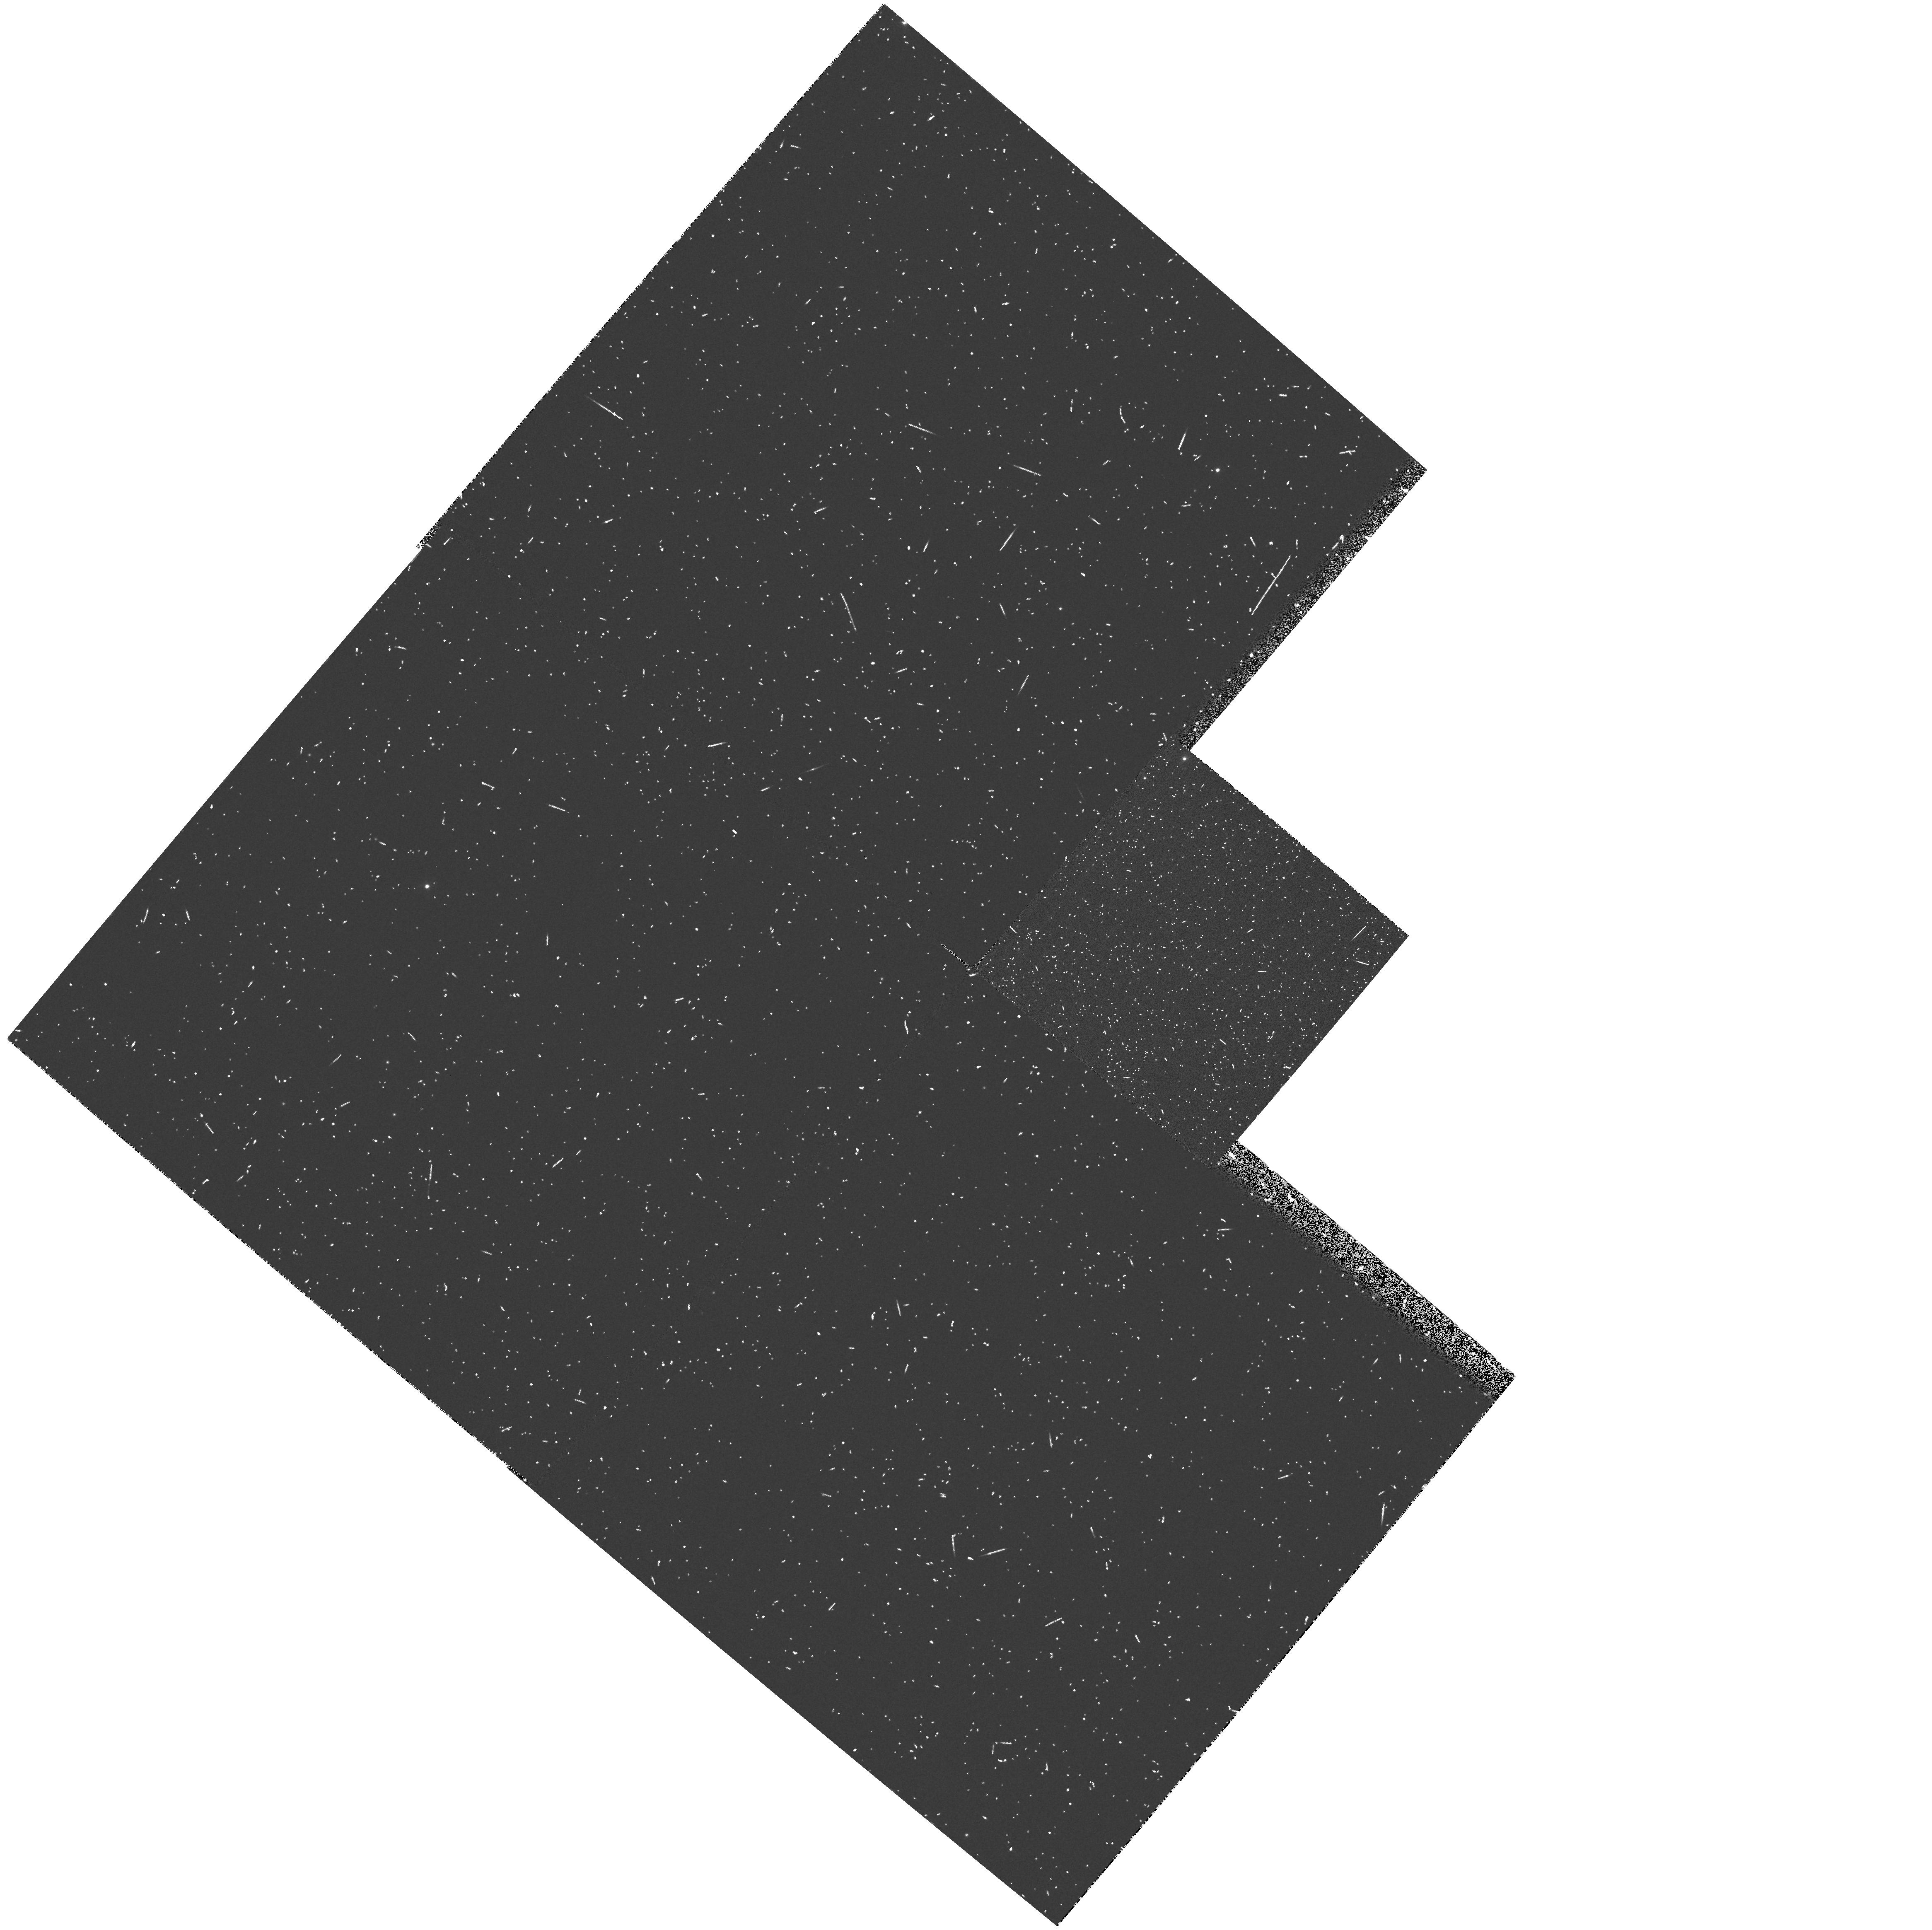
Target: NGC6822-PAR2. Instrument: WFPC2/PC. Filter: F336W. Exposure: 6 min. Observation ID: hst_6567_02_wfpc2_pc_f336w_u38602

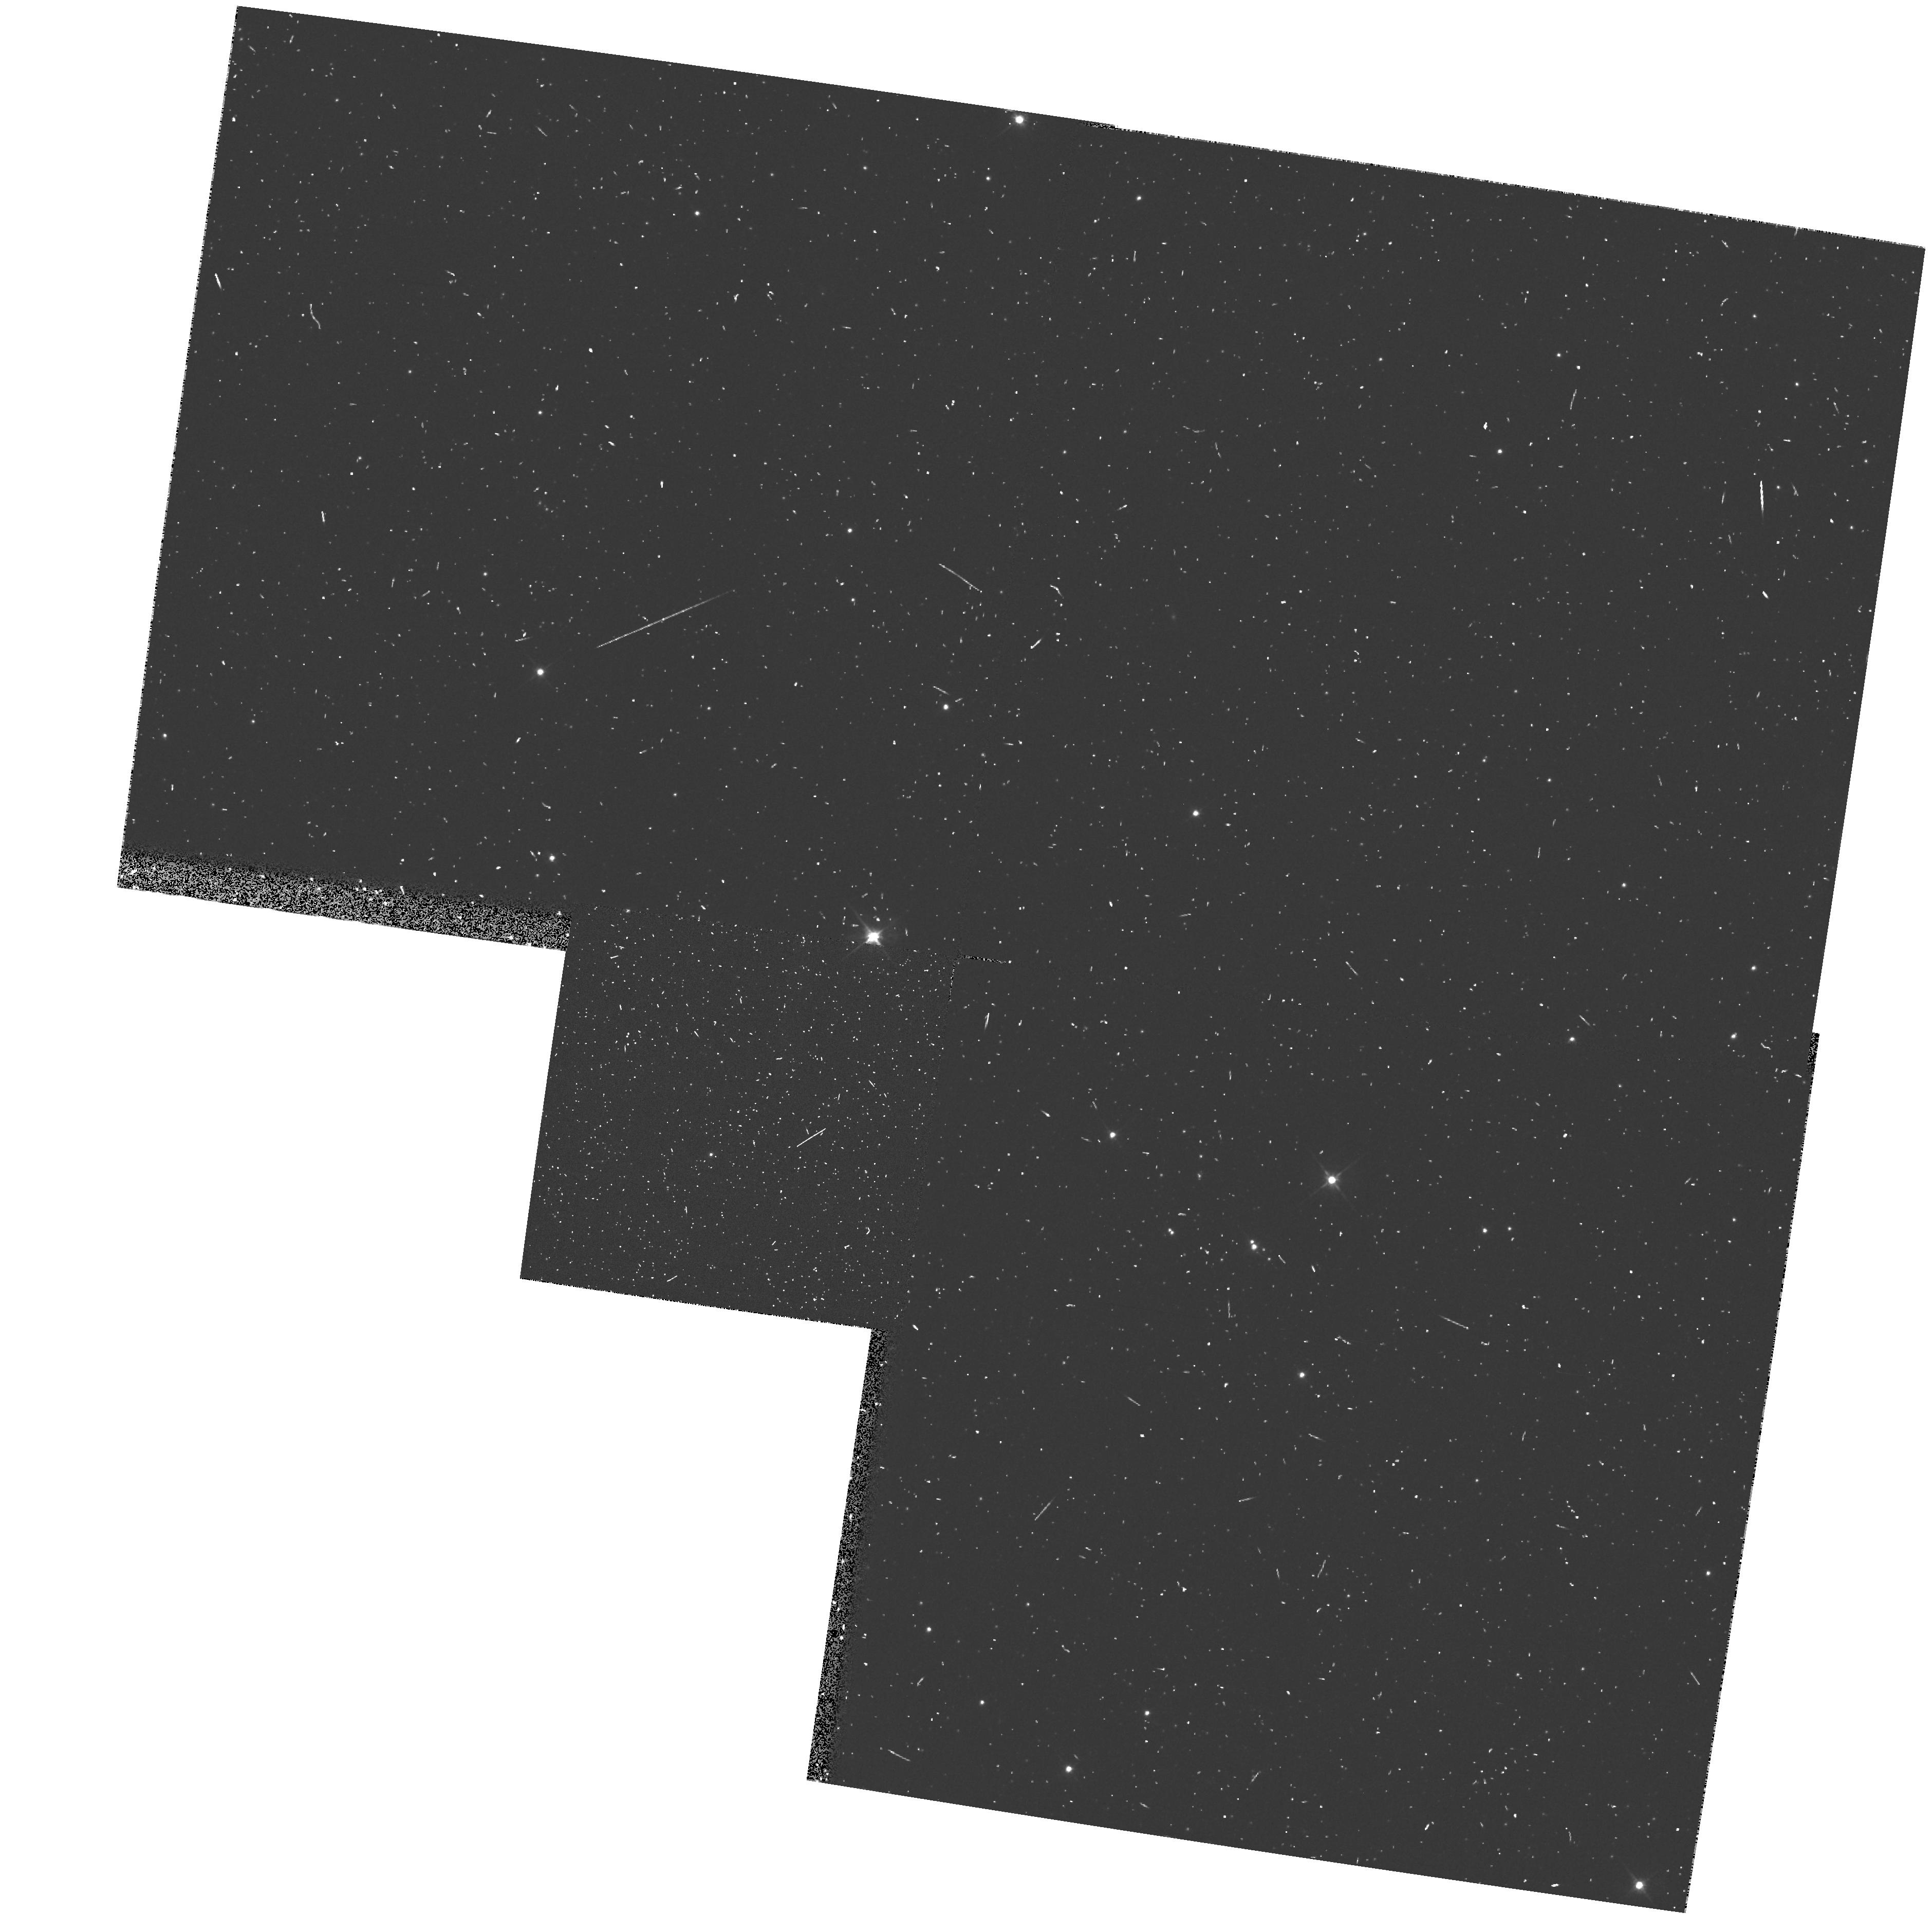
Target: NGC6822-PAR5. Instrument: WFPC2/PC. Filter: F555W. Exposure: 5 min. Observation ID: hst_6567_05_wfpc2_pc_f555w_u38605

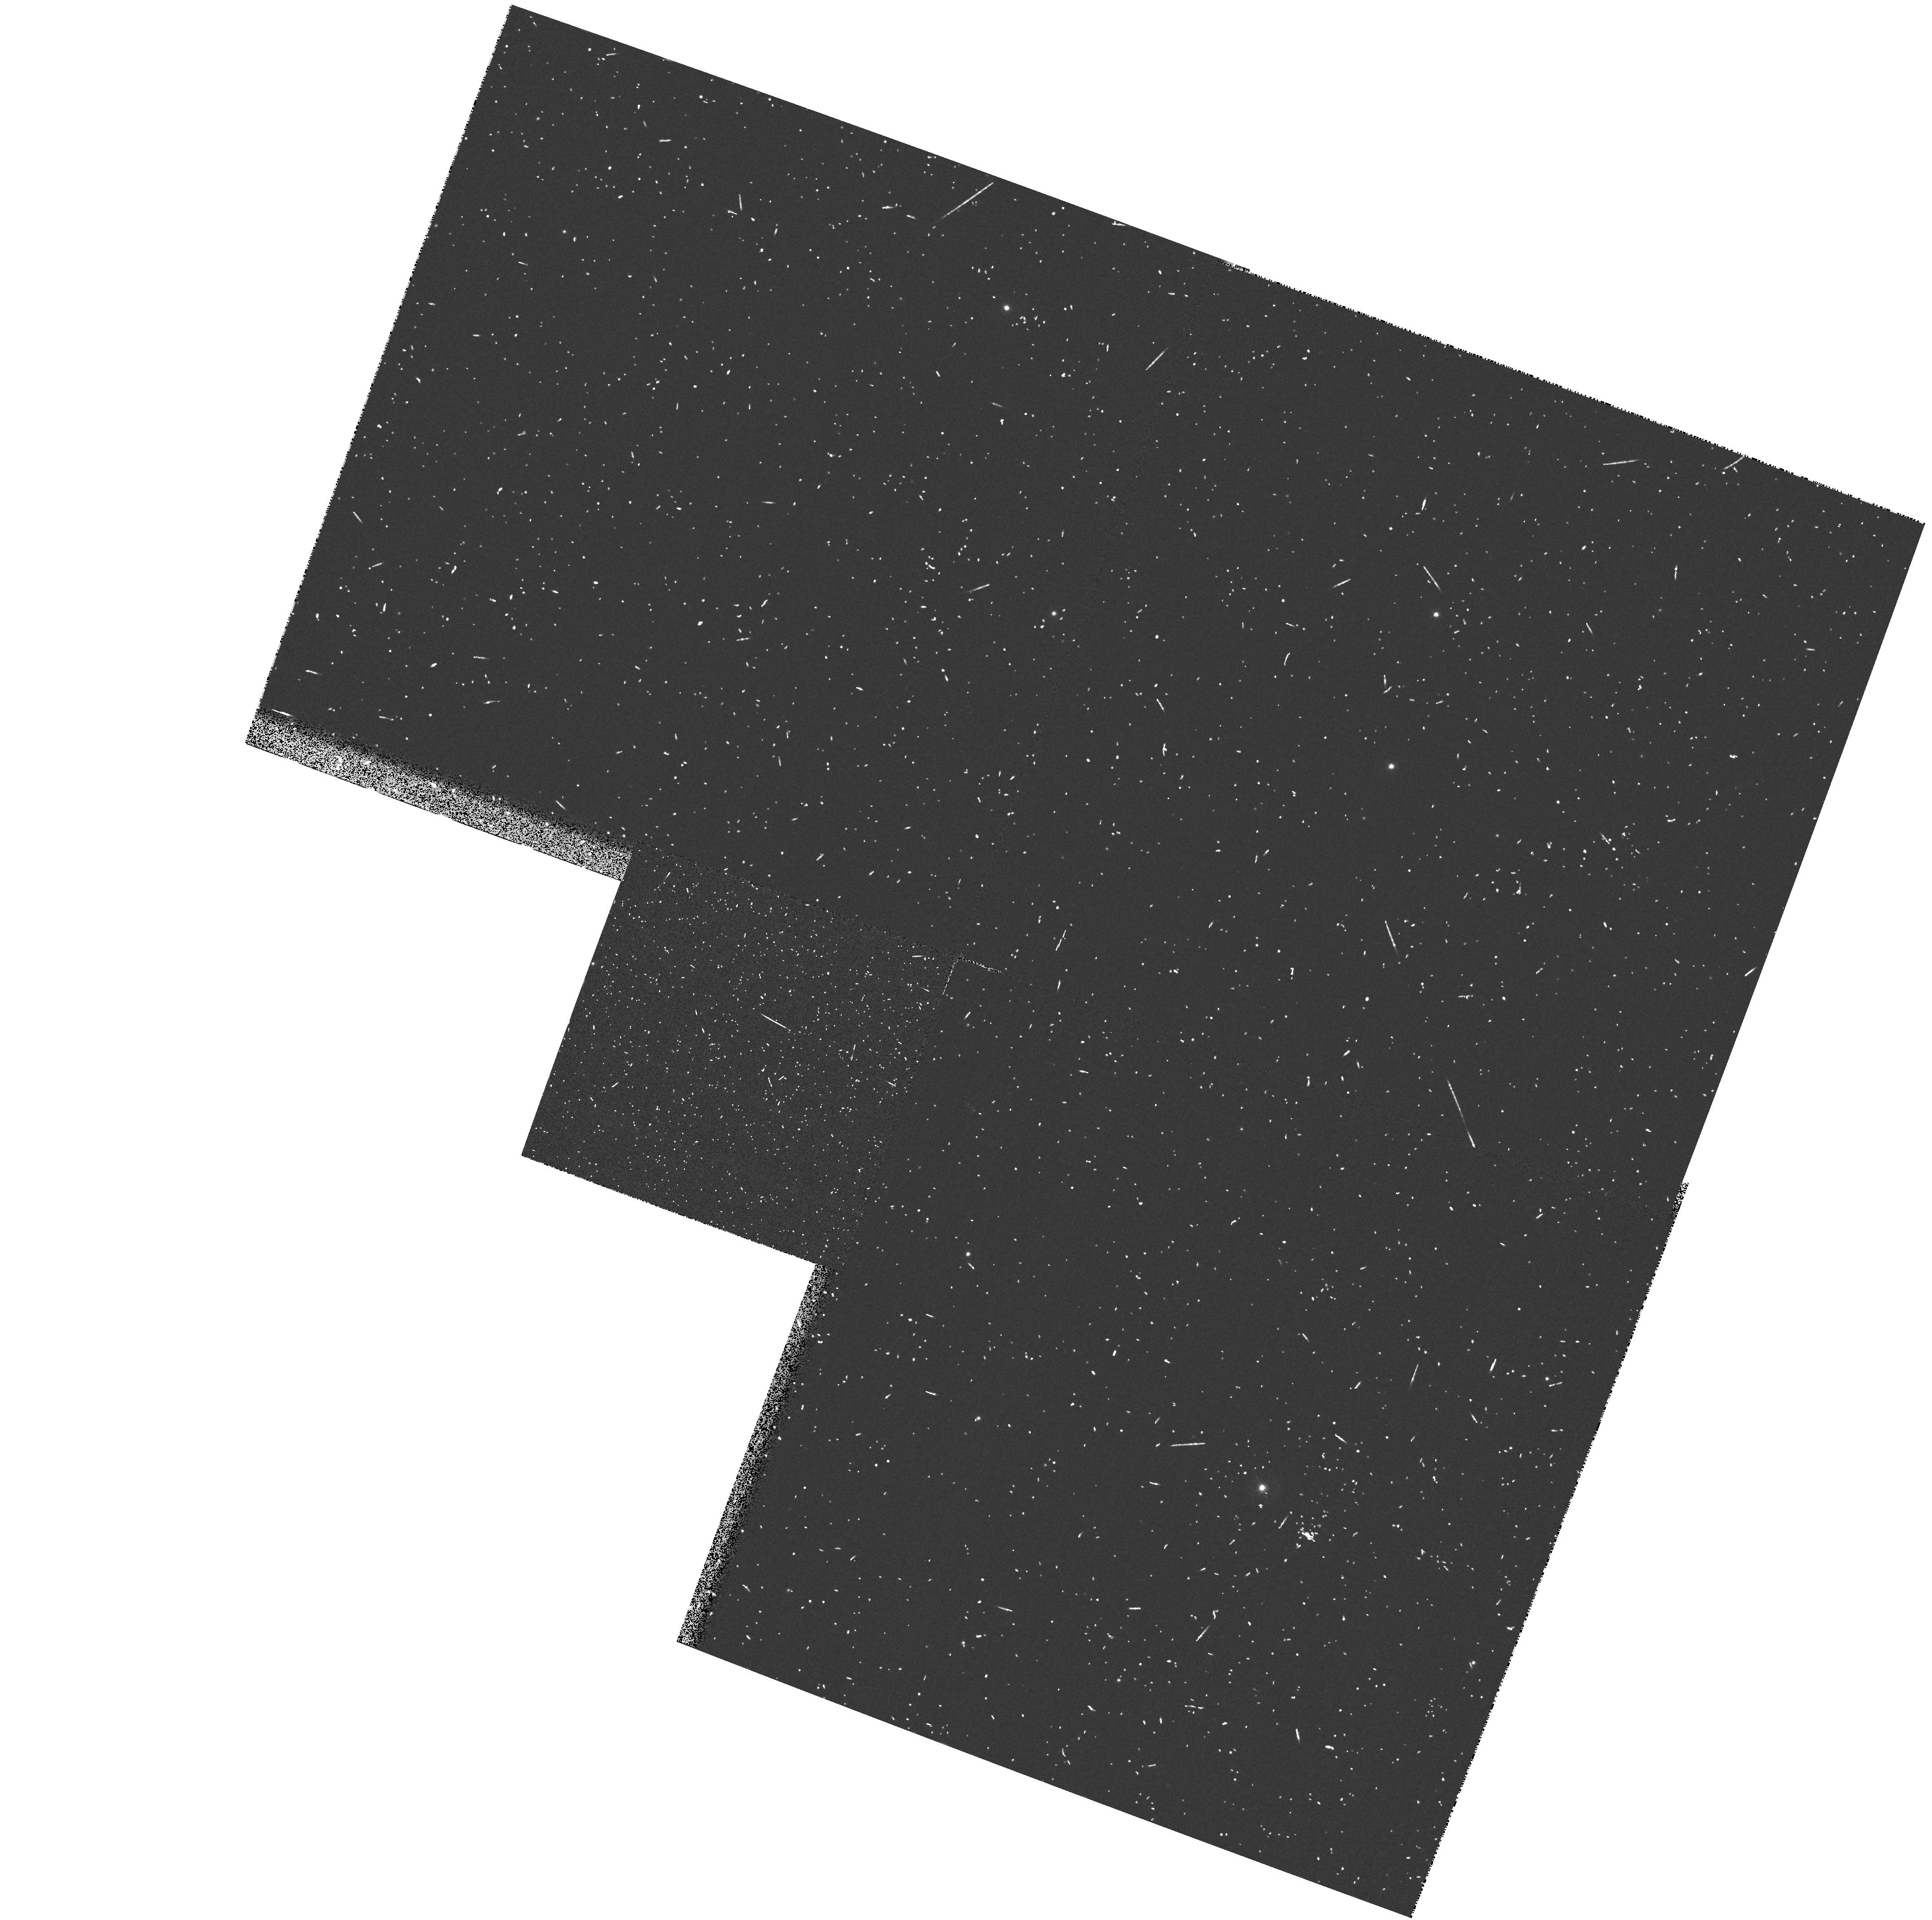
Target: NGC6822-PAR3. Instrument: WFPC2/PC. Filter: F439W. Exposure: 6 min. Observation ID: hst_6567_03_wfpc2_pc_f439w_u38603

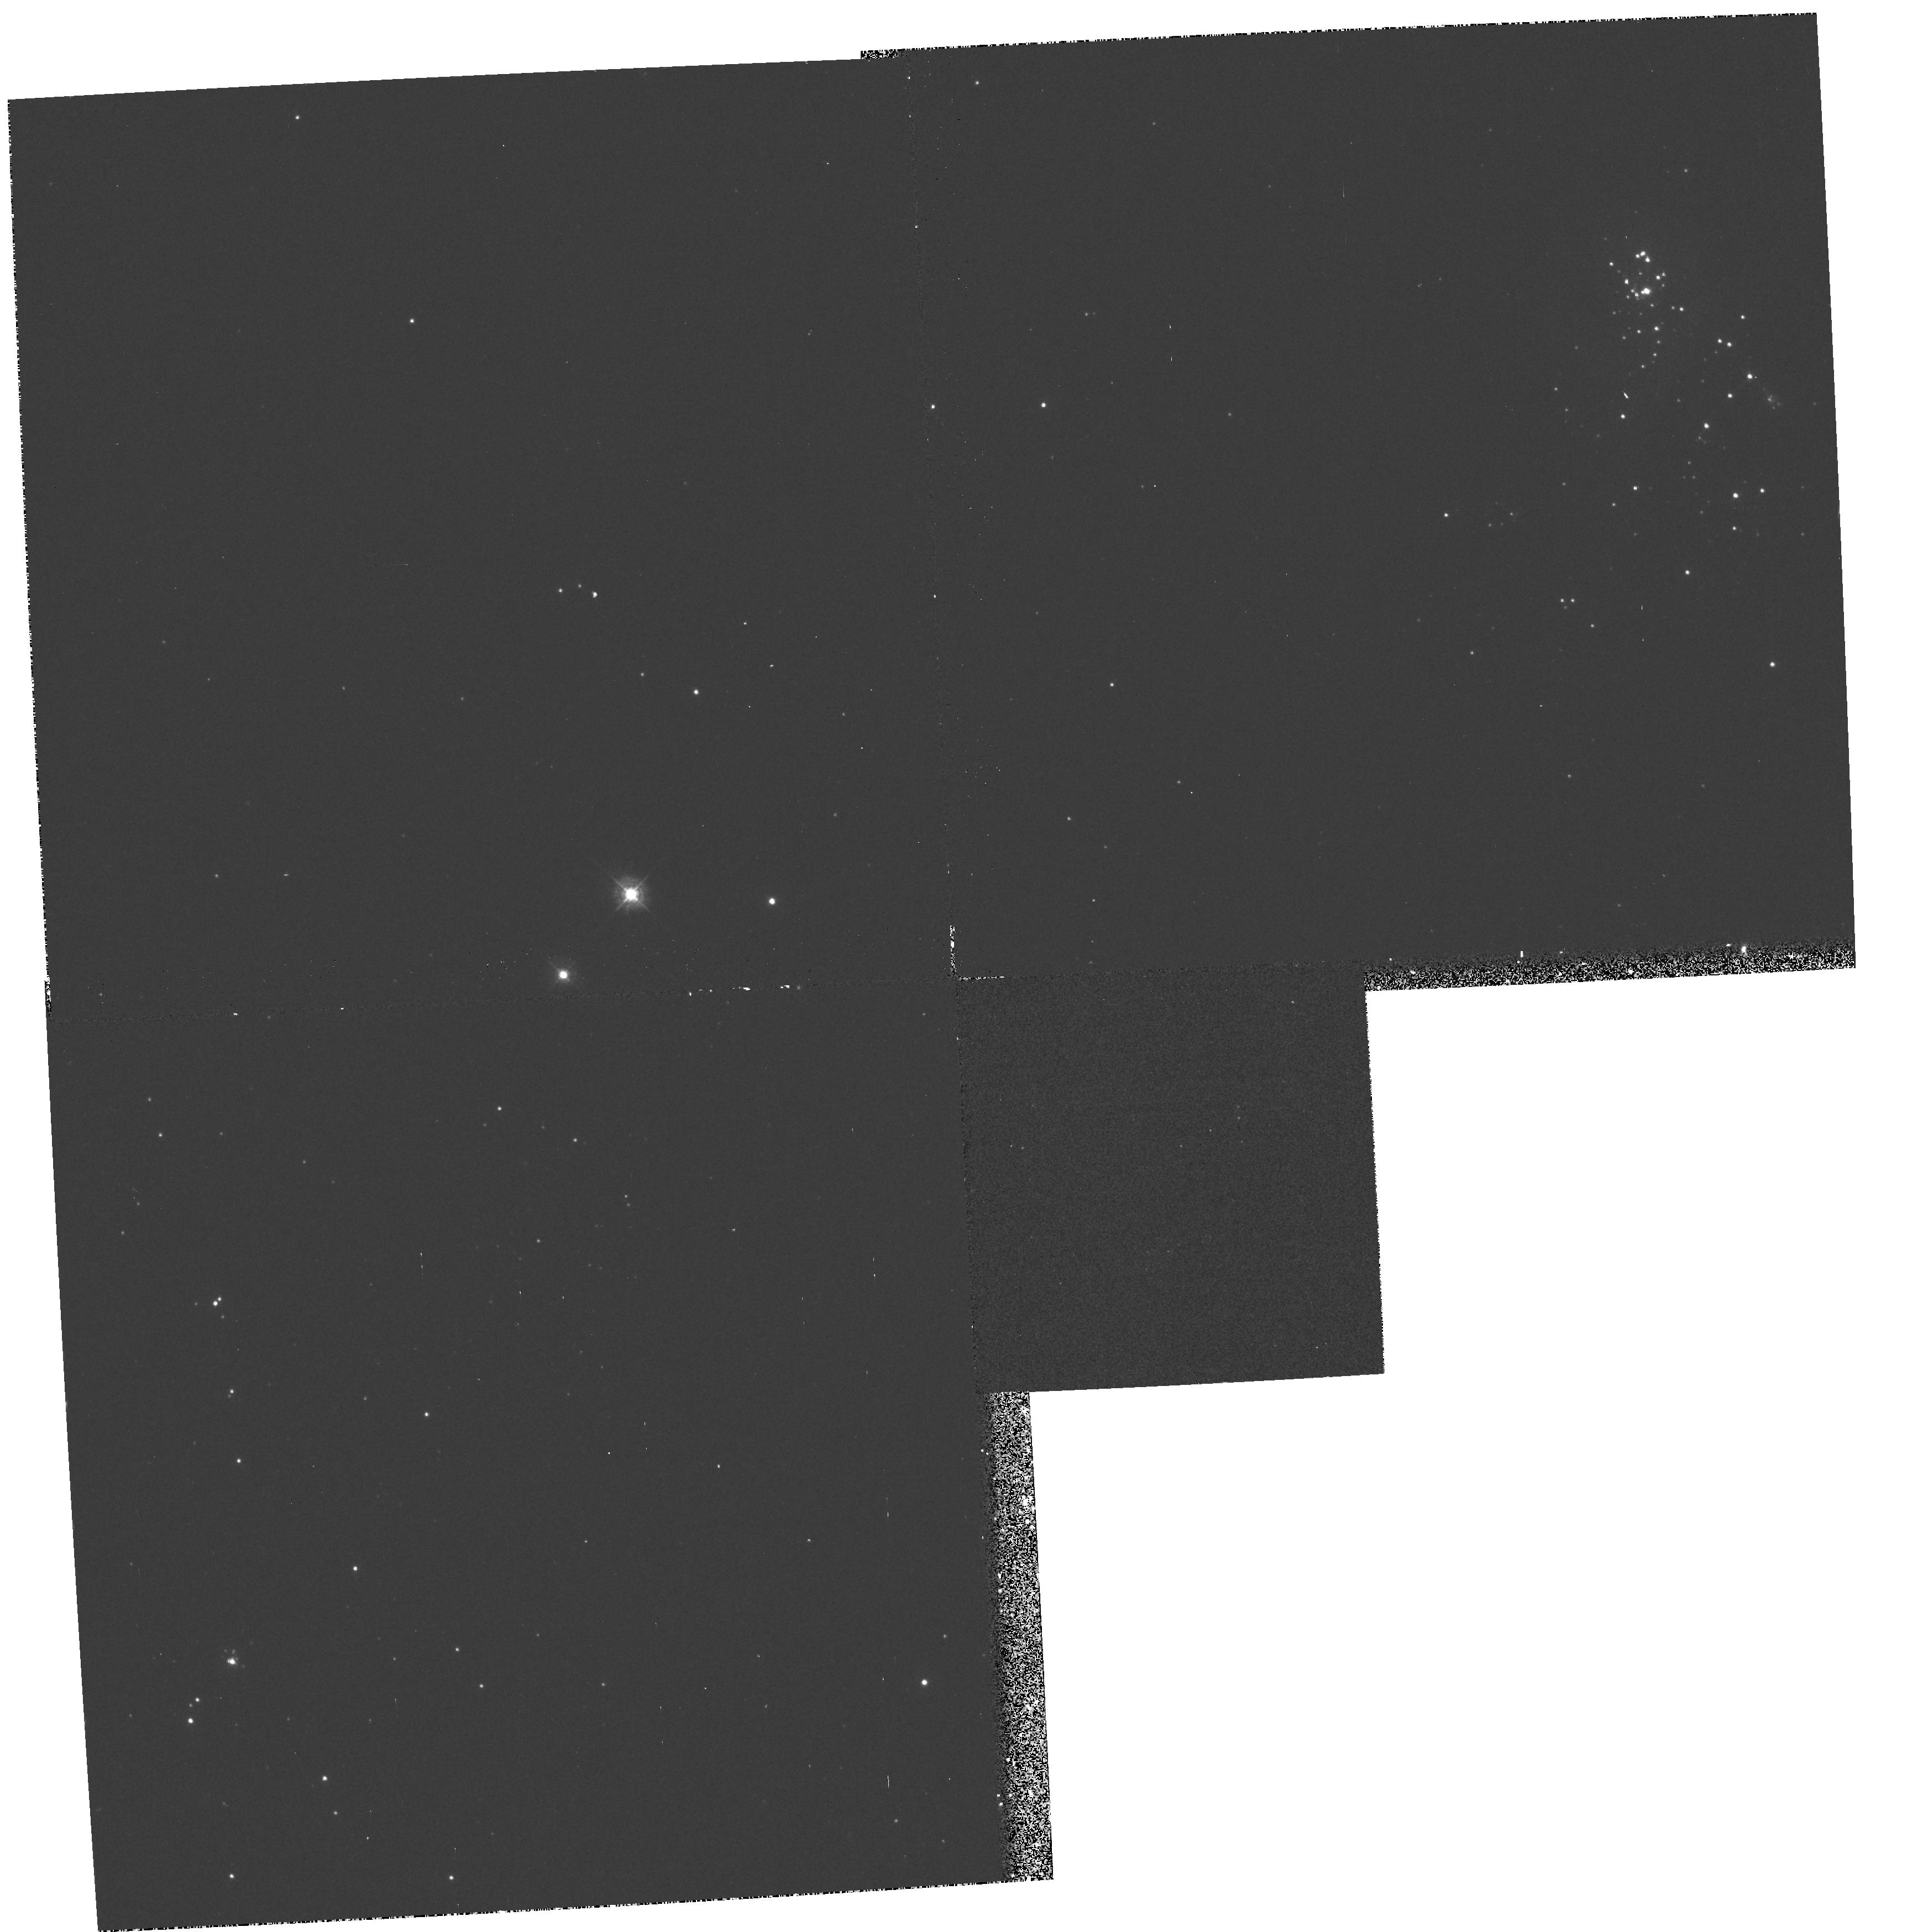
Target: NGC6822-OB6-OB7. Instrument: WFPC2/PC. Filter: F336W. Exposure: 12 min. Observation ID: hst_6567_06_wfpc2_pc_f336w_u38606

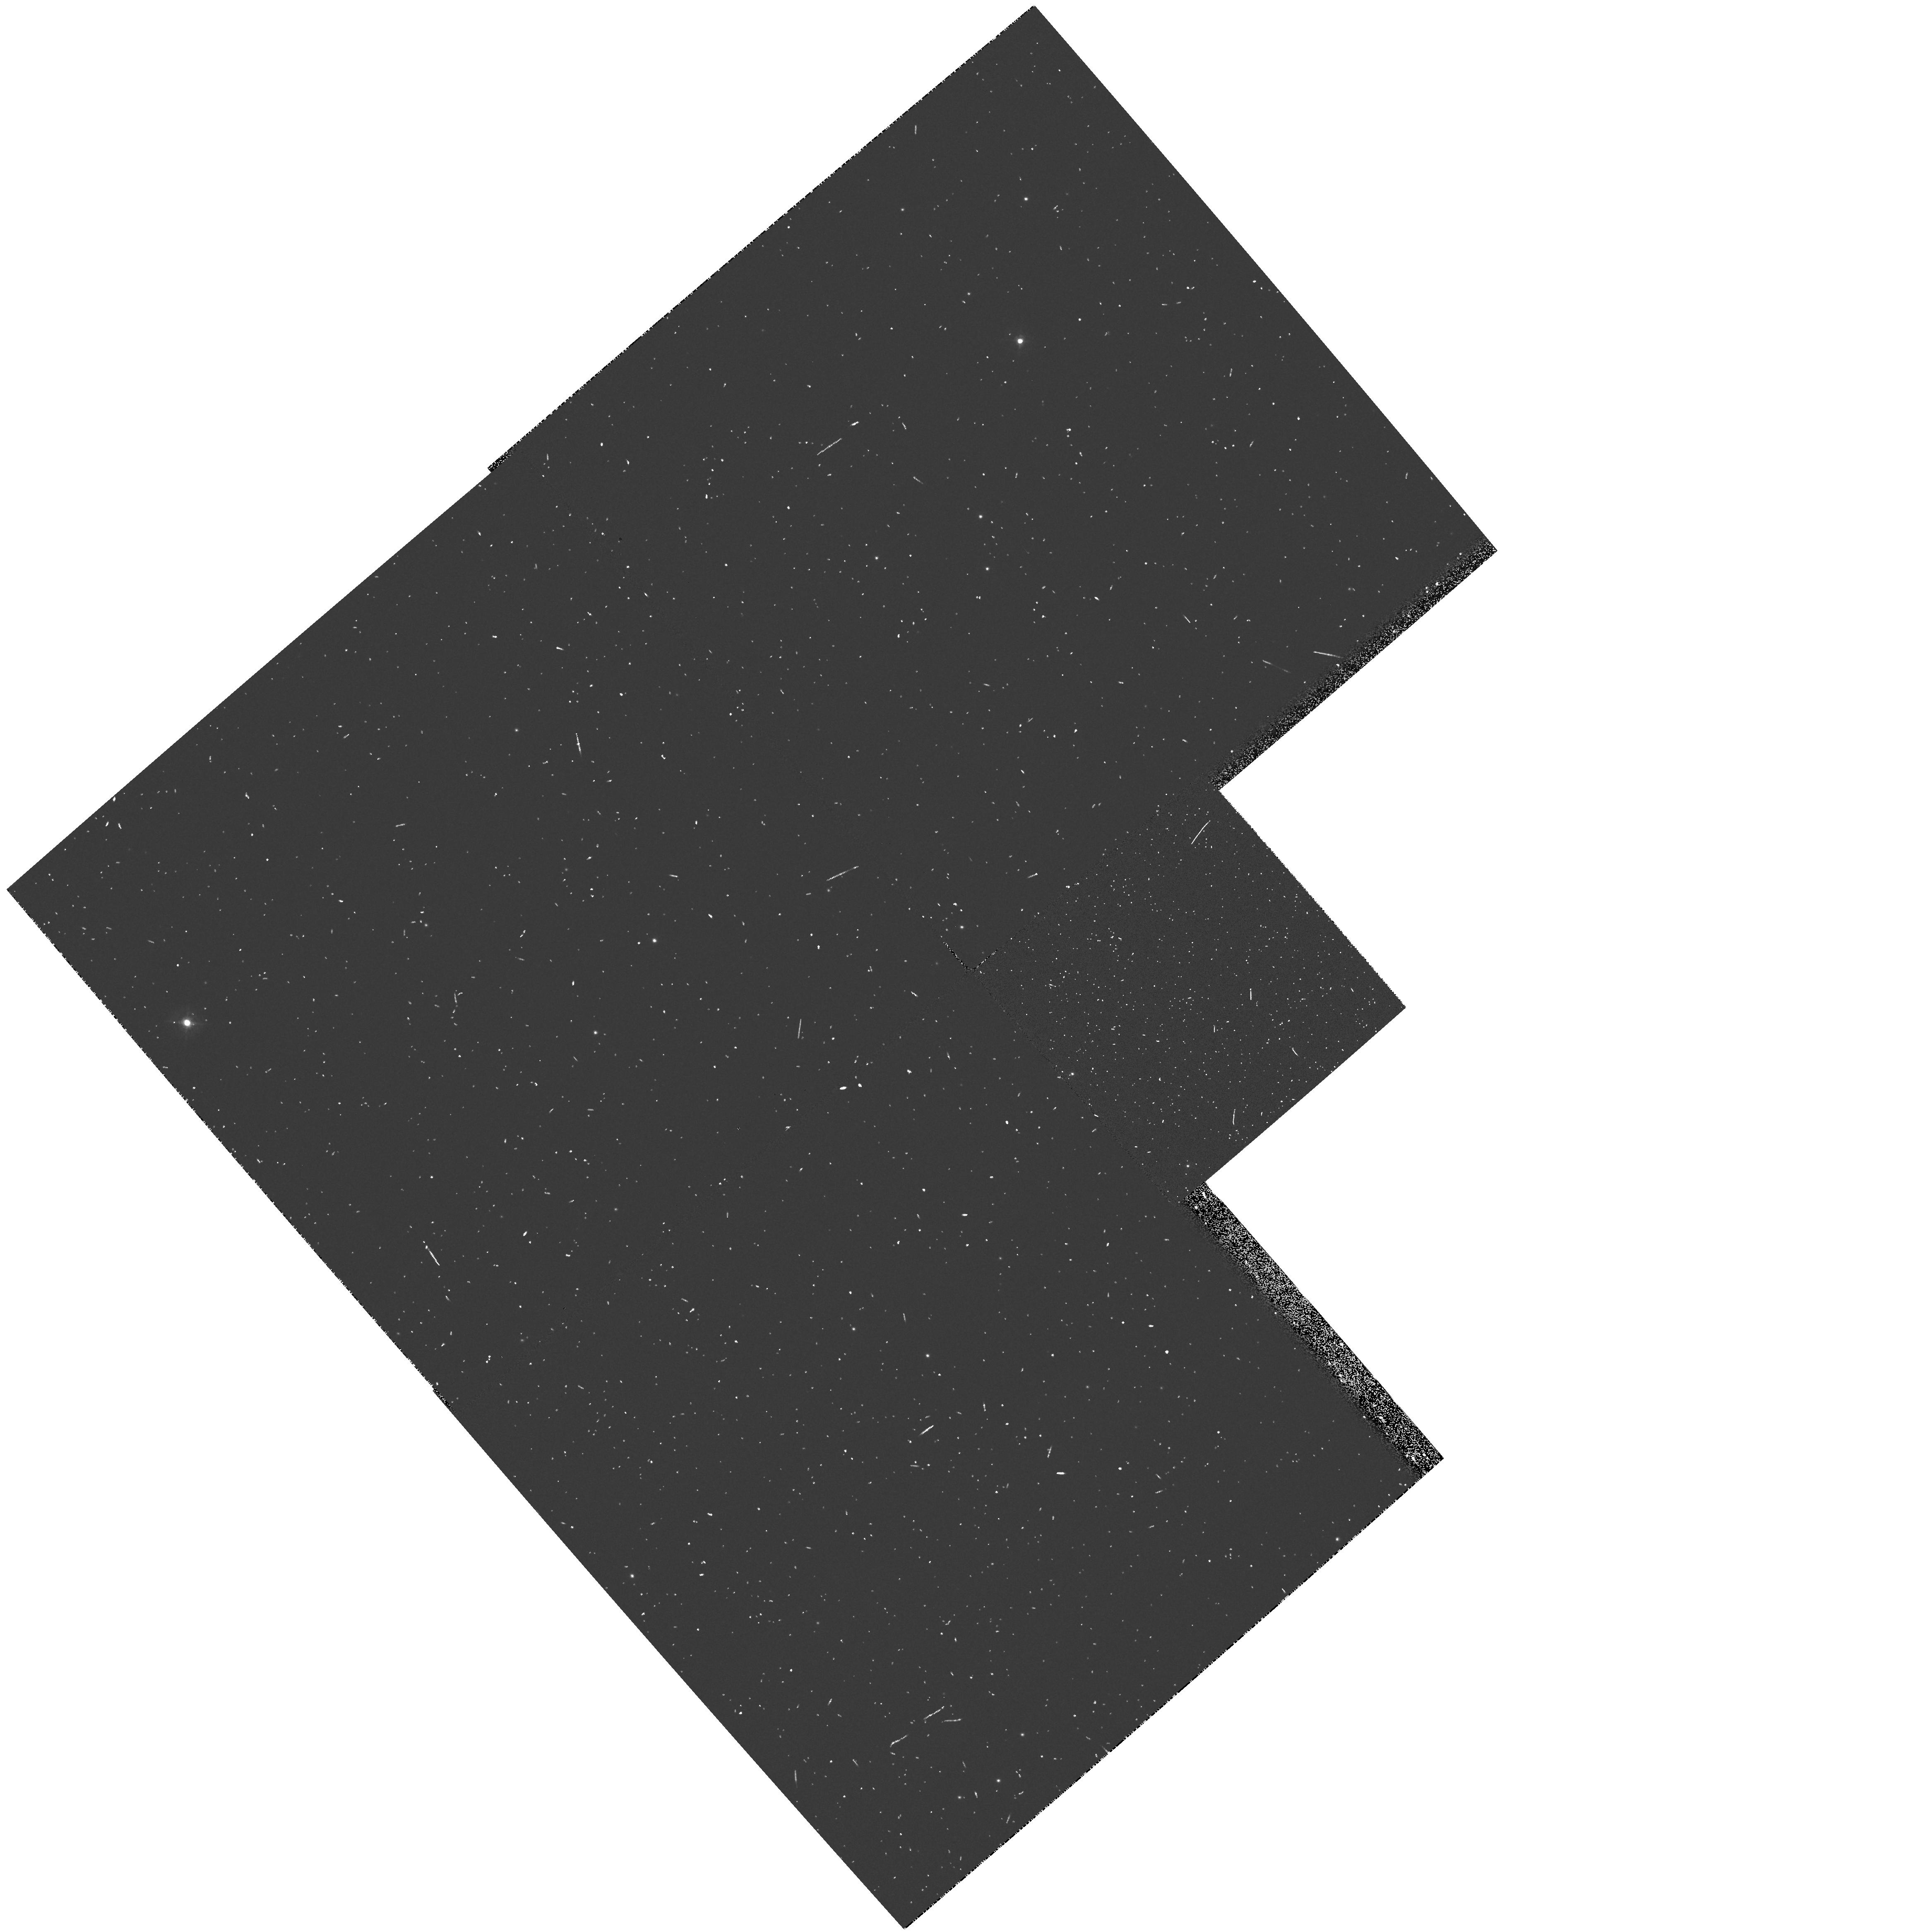
Target: NGC6822-PAR1. Instrument: WFPC2/PC. Filter: F439W. Exposure: 6 min. Observation ID: hst_6567_01_wfpc2_pc_f439w_u38601

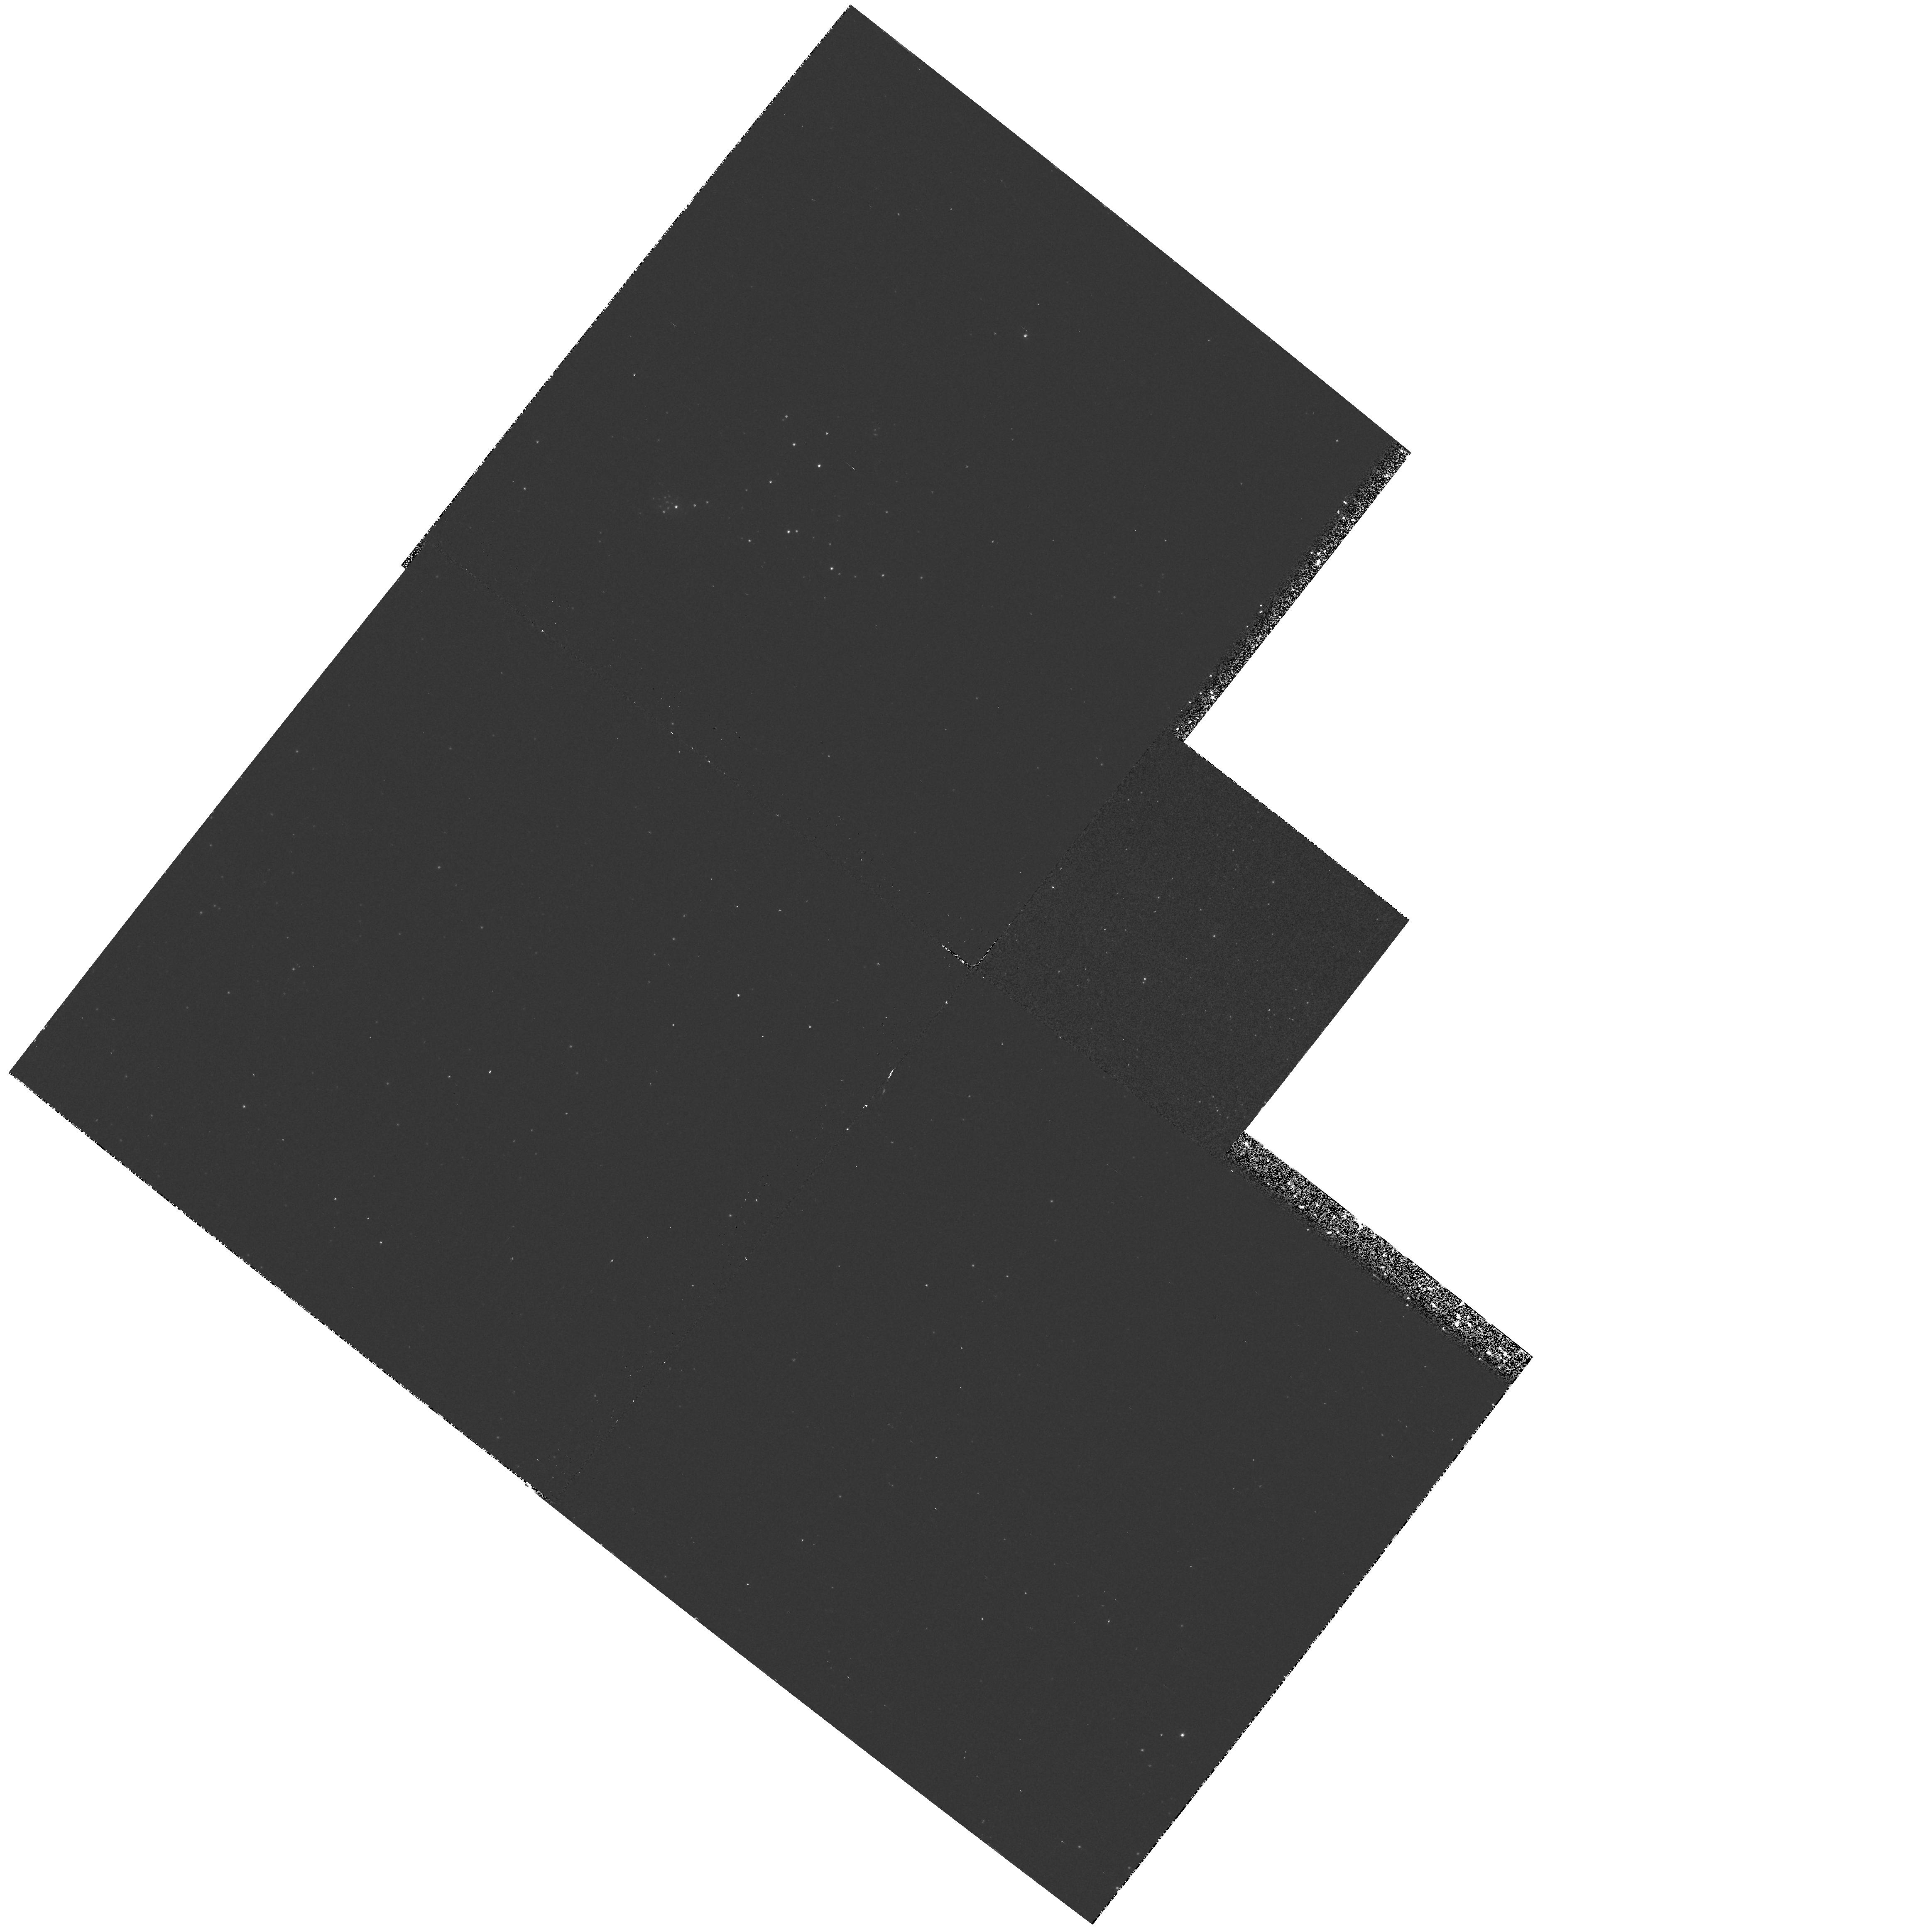
Target: NGC6822-OB13-OB15-OB8. Instrument: WFPC2/PC. Filter: F255W. Exposure: 22 min. Observation ID: hst_6567_07_wfpc2_pc_f255w_u38607

Winds of massive stars in nearby galaxies: NGC6822 (PI: Bianchi, Luciana C.)

In cycle 1 and cycle 4 we obtained FOS spectra of individual early type stars in M31 and M33. Combined with ground based data, the UV spectra were used to study stellar atmospheres and winds and compare wind velocities, mass loss rates, and abundances with similar galactic and LMC stars. We analysed the data by modeling line profiles with different methods, and made direct comparison between spectra of similar stars in different galaxies. Detailed study of hot star populations in galaxies outside the Milky Way provides a very important test of theories of stellar winds, star formation and evolution. Extinction properties of the ISM in the UV are also derived from the continuum distribution. We propose to extend these comparisons to the Local Group irregular galaxy NGC6822. Here the foreground extinction poses more severe limitations than in M31 and M33, but we have found 5 targets, from extensive optical work (Massey et al.1995), that are accessible to FOS/GHRS and will provide a small but highly valuable exploratory sample. Our ground based spectroscopy indicates that the metal lines in NGC6822 B-supergiants are significantly weaker than in SMC stars of similar spectral type and luminosity, which is inconsistent with the considerably higher than SMC-like metallicity indicated by HII region studies. HST spectroscopy in the UV provides valuable information about the metallicity.